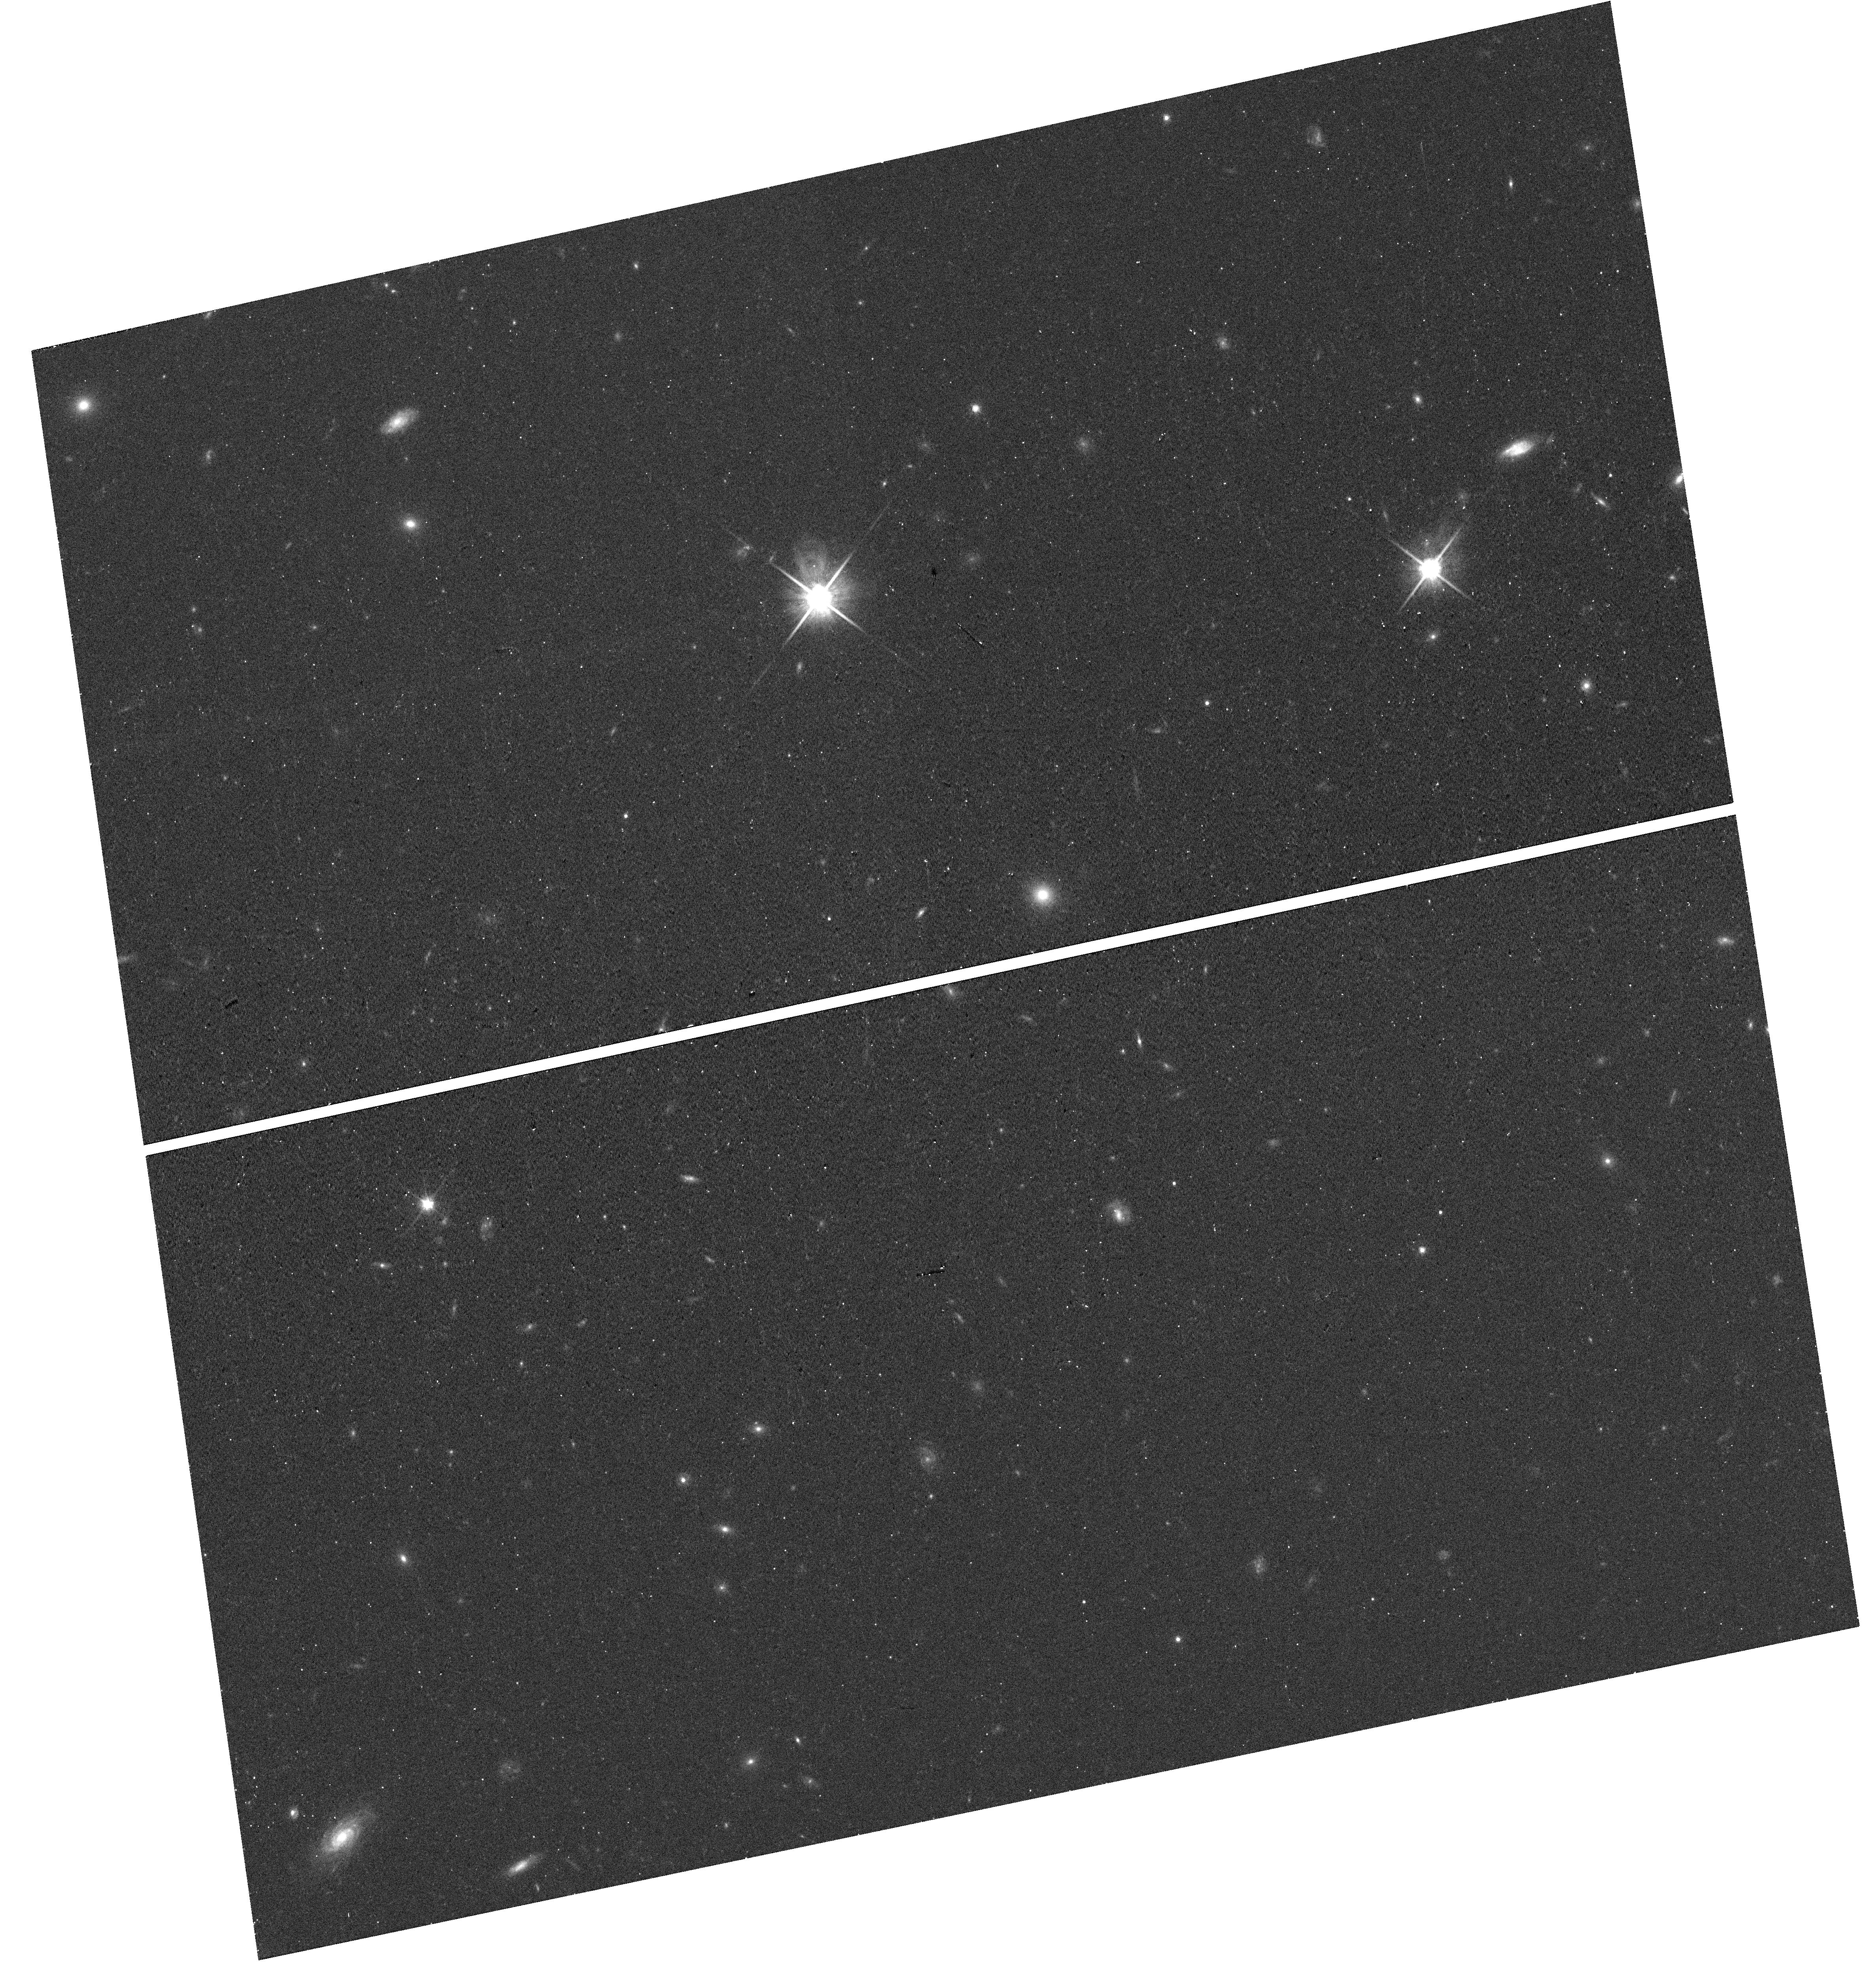
Target: J142459+382113
Instrument: WFC3/UVIS
Filter: F814W
Exposure: 12 min
Observation ID: hst_14754_07_wfc3_uvis_f814w_id9807

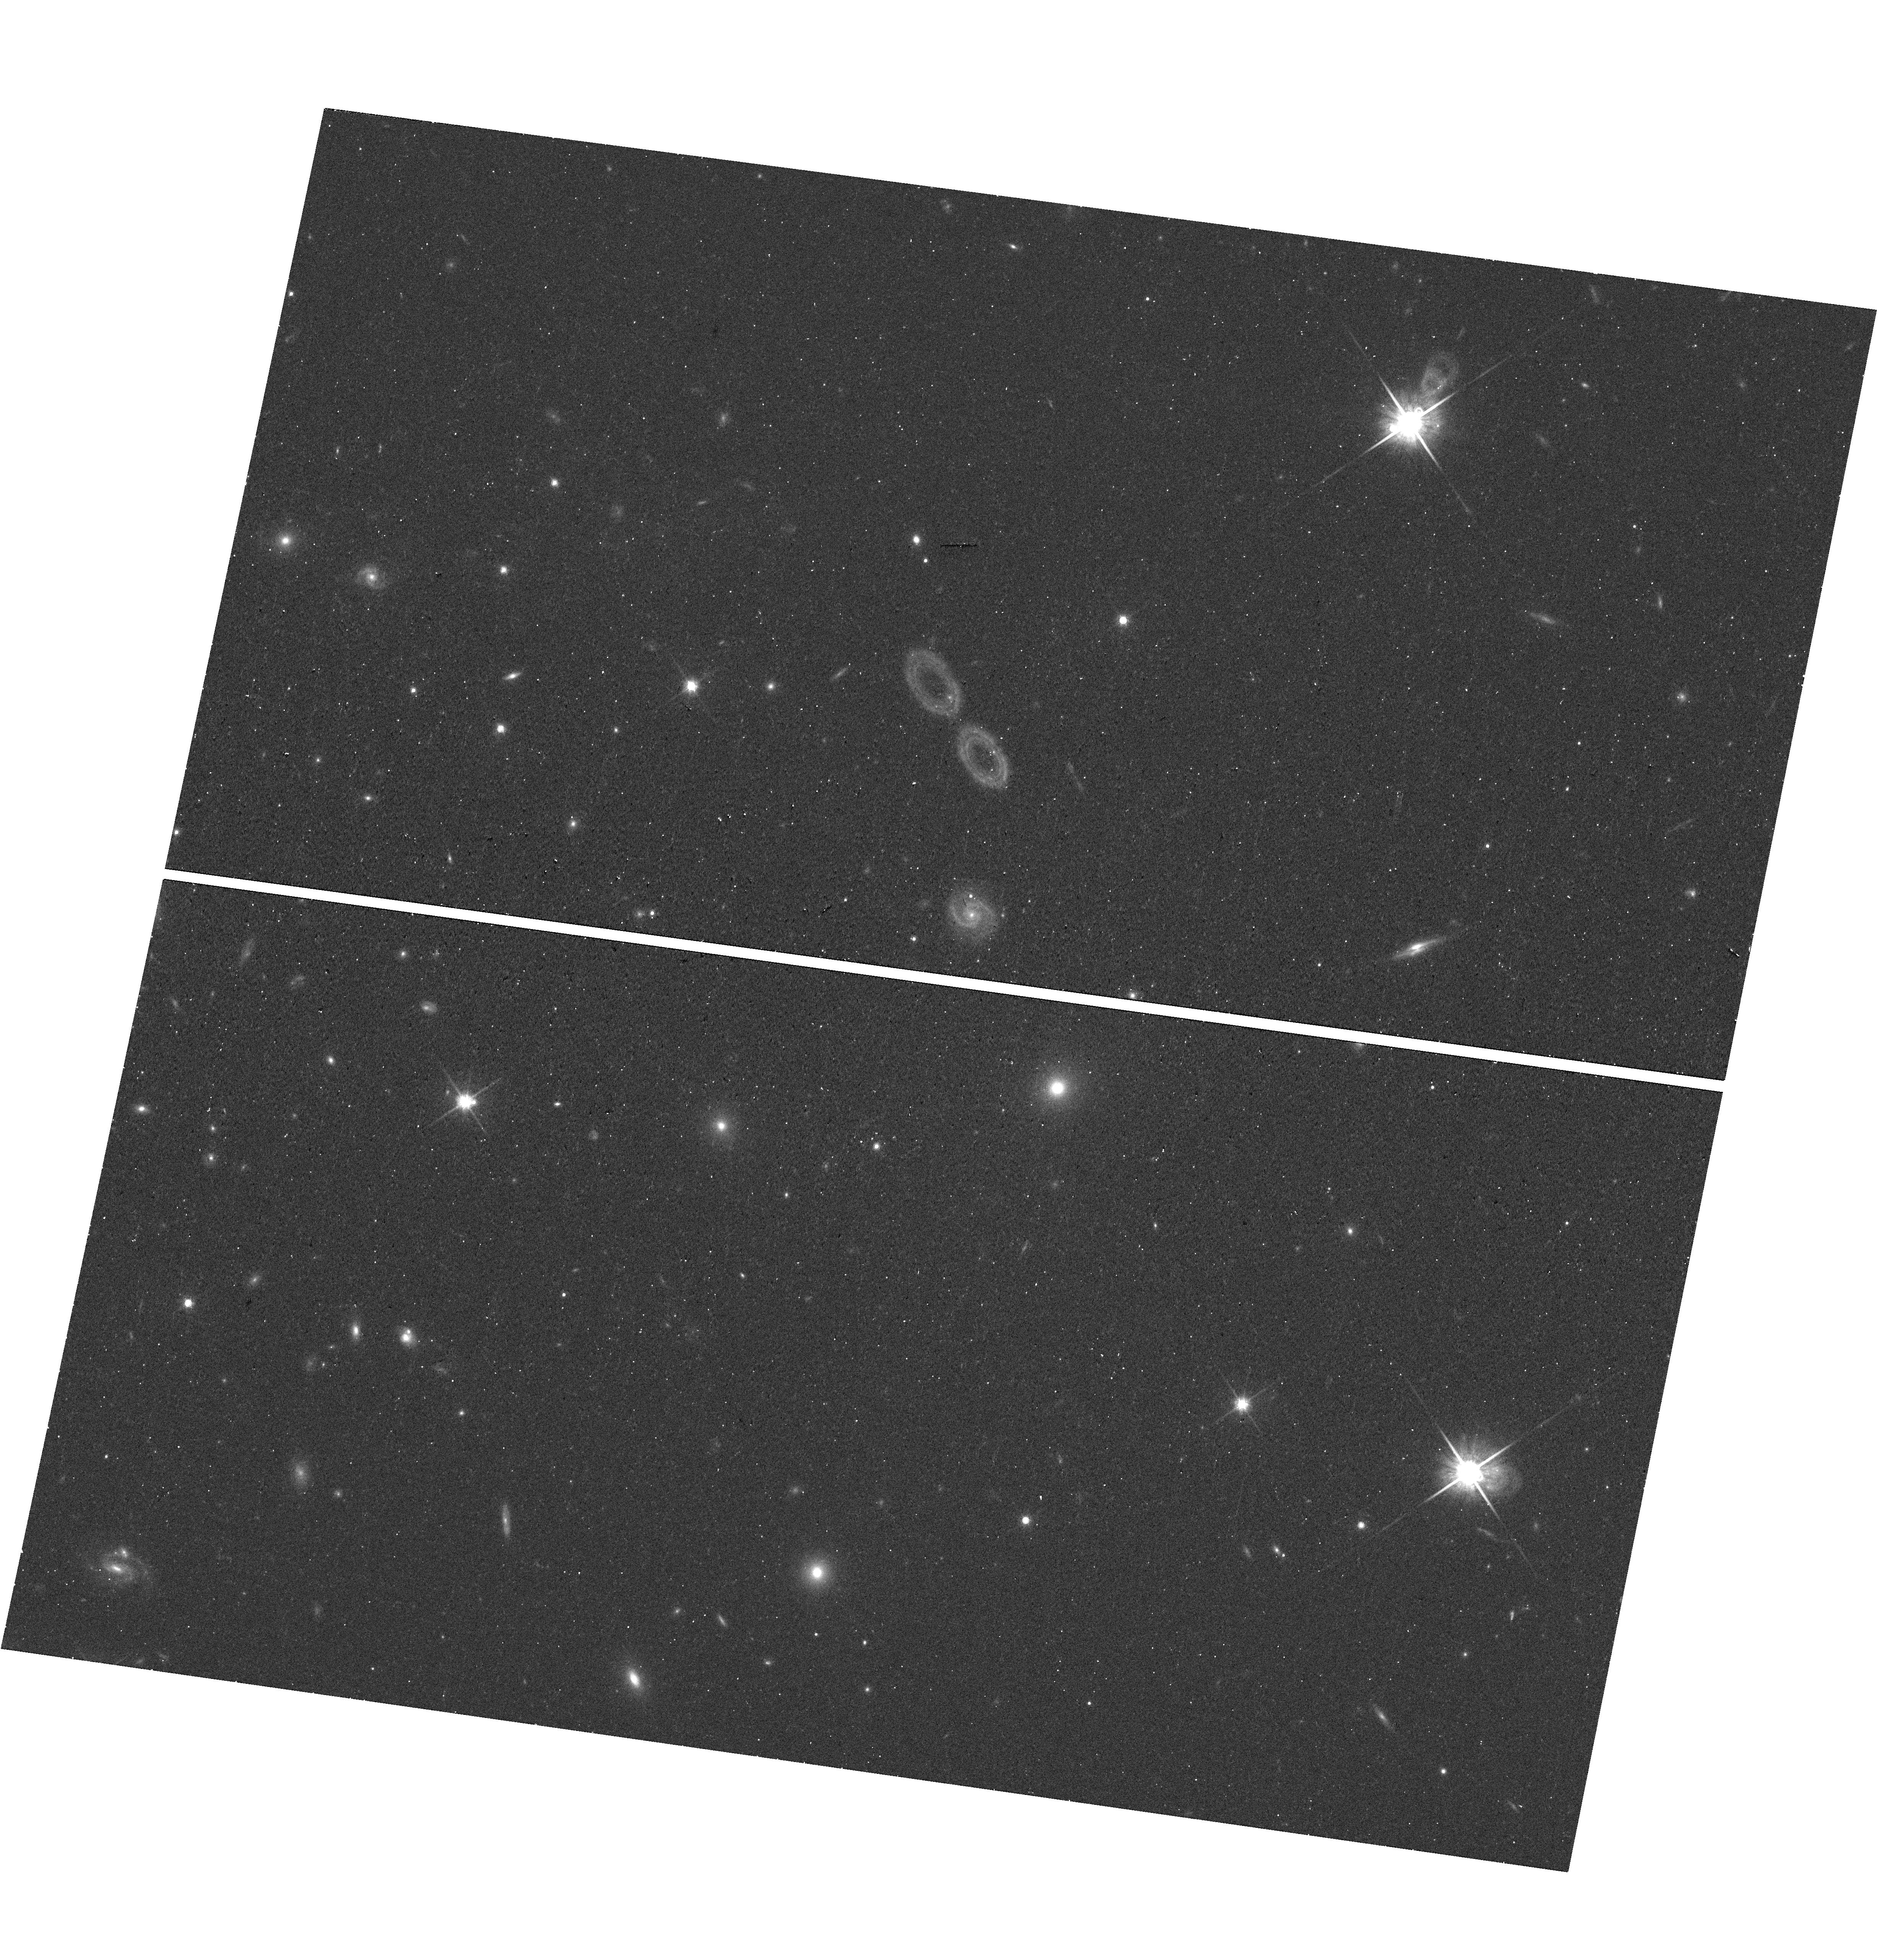
Target: J154956+070056
Instrument: WFC3/UVIS
Filter: F814W
Exposure: 12 min
Observation ID: hst_14754_09_wfc3_uvis_f814w_id9809

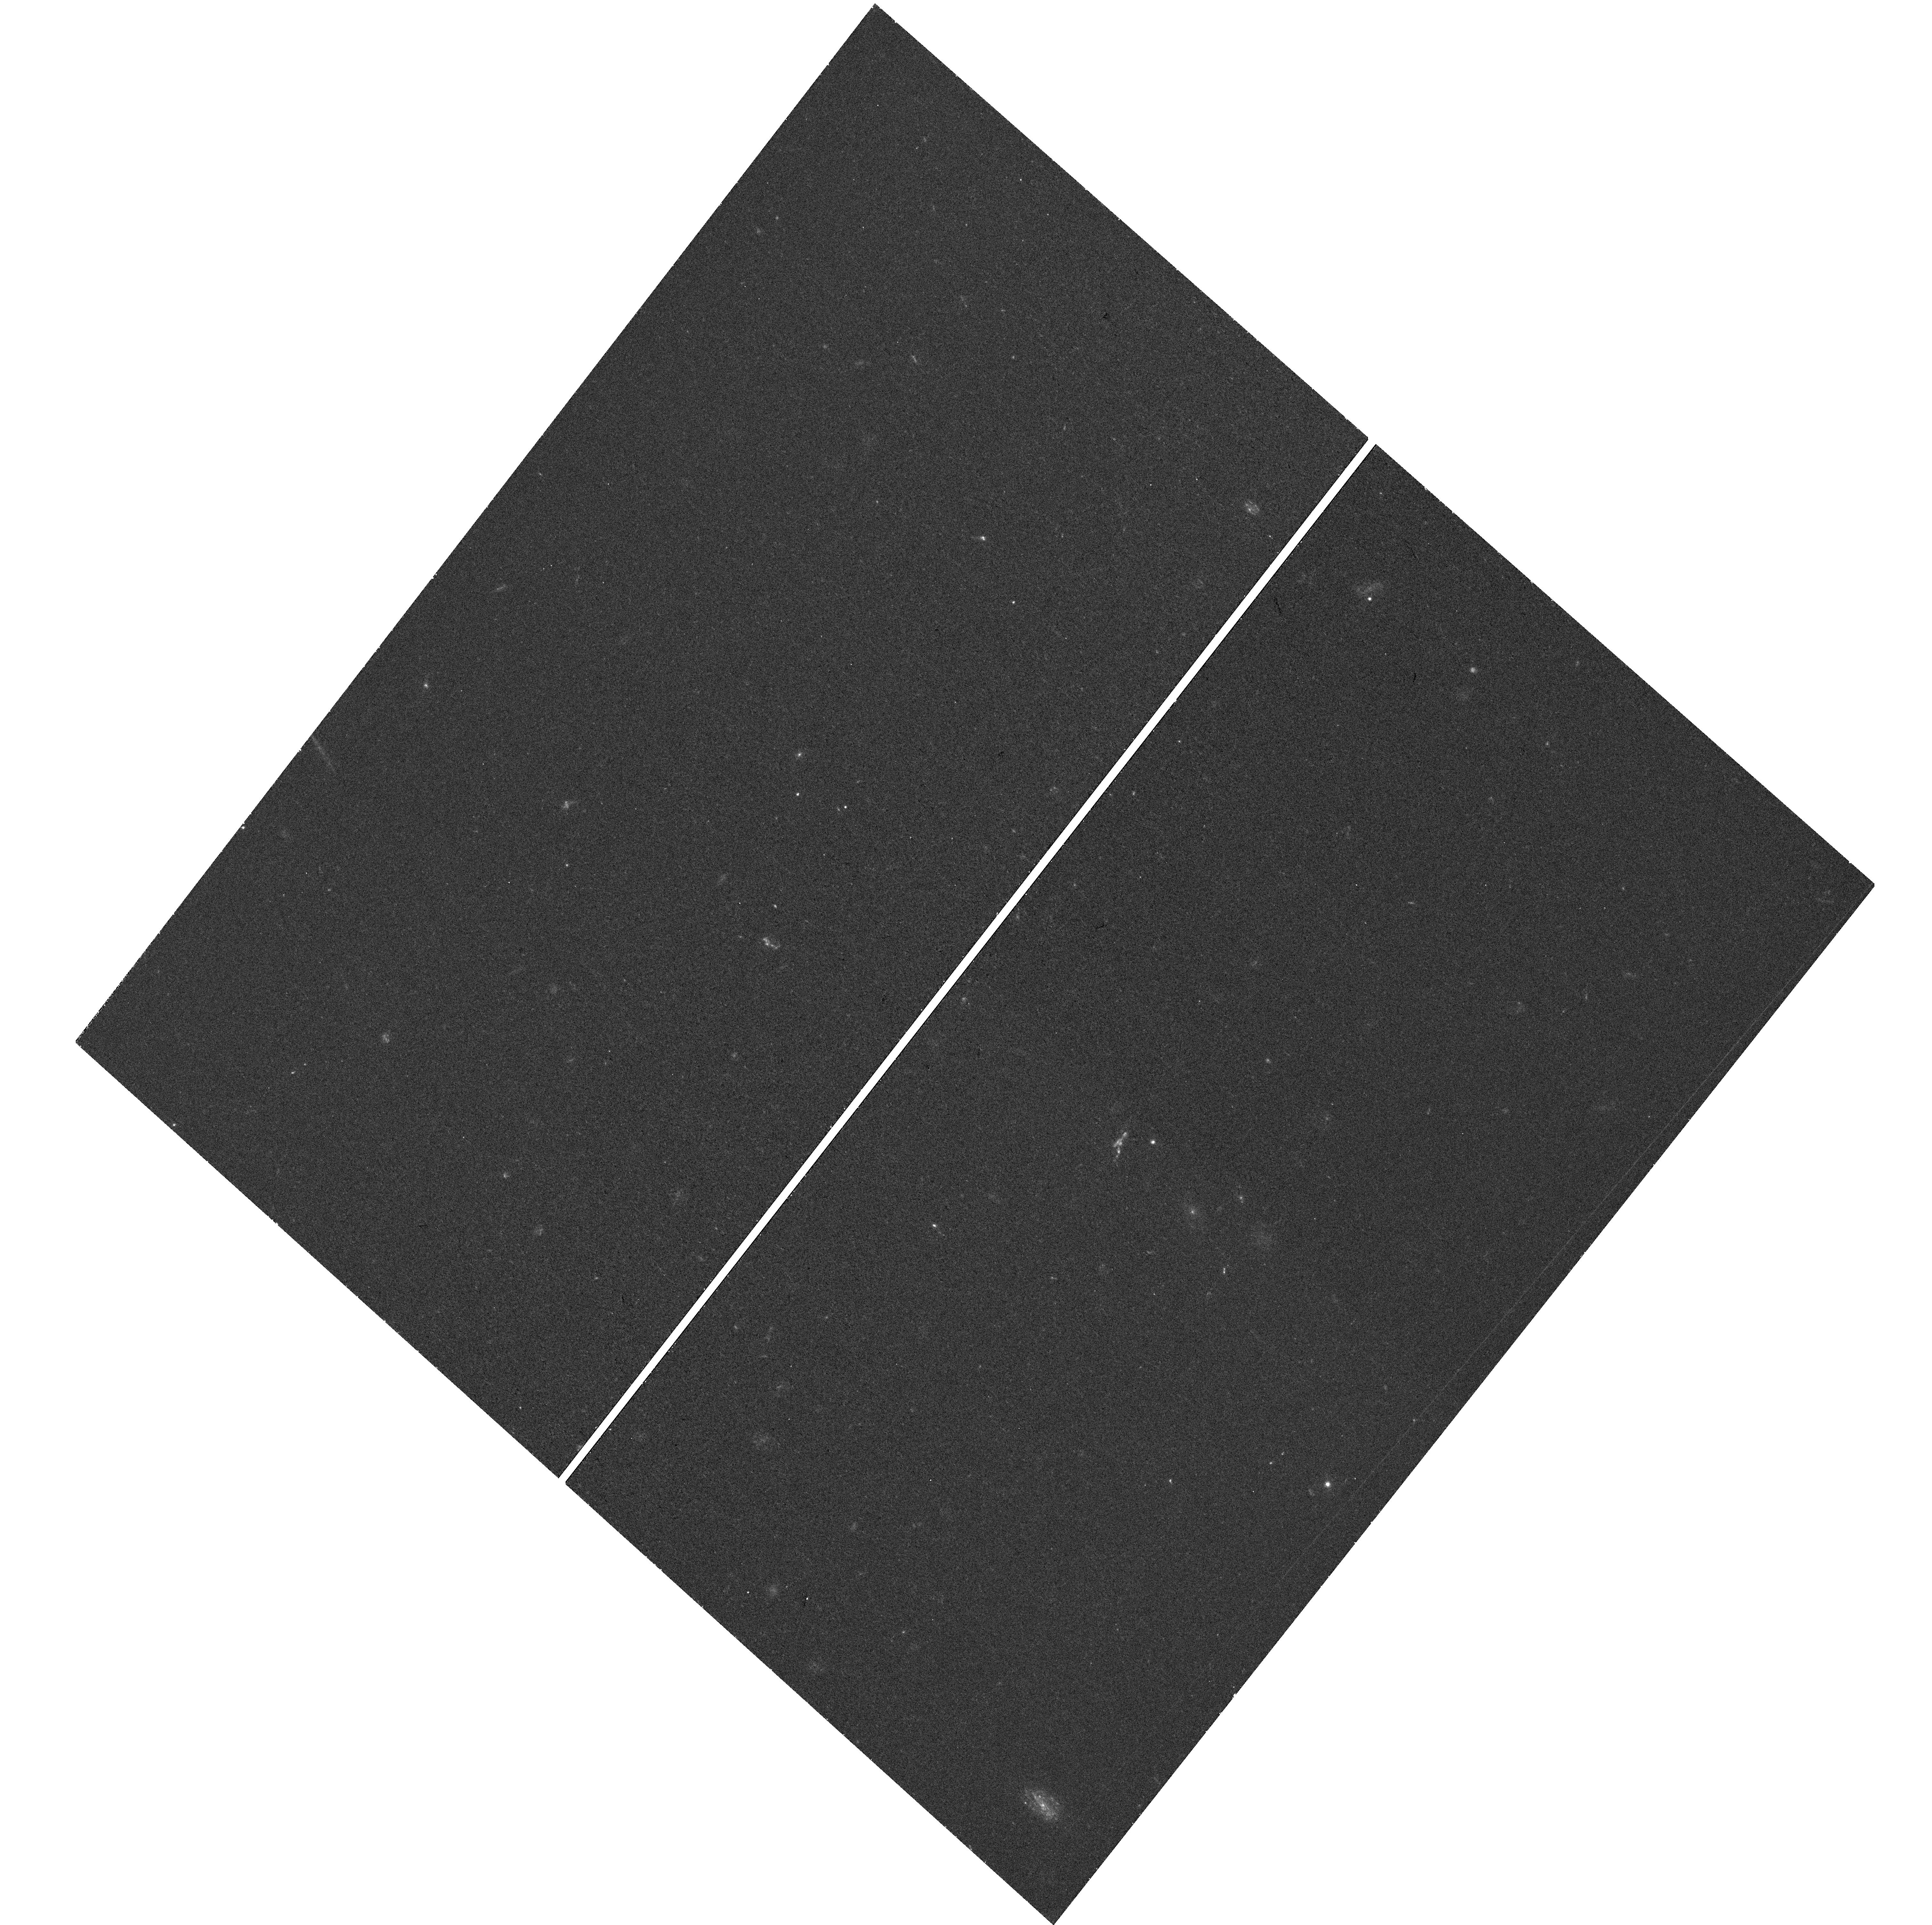
Target: J123249+433244
Instrument: WFC3/UVIS
Filter: F390W
Exposure: 29 min
Observation ID: hst_14754_04_wfc3_uvis_f390w_id9804

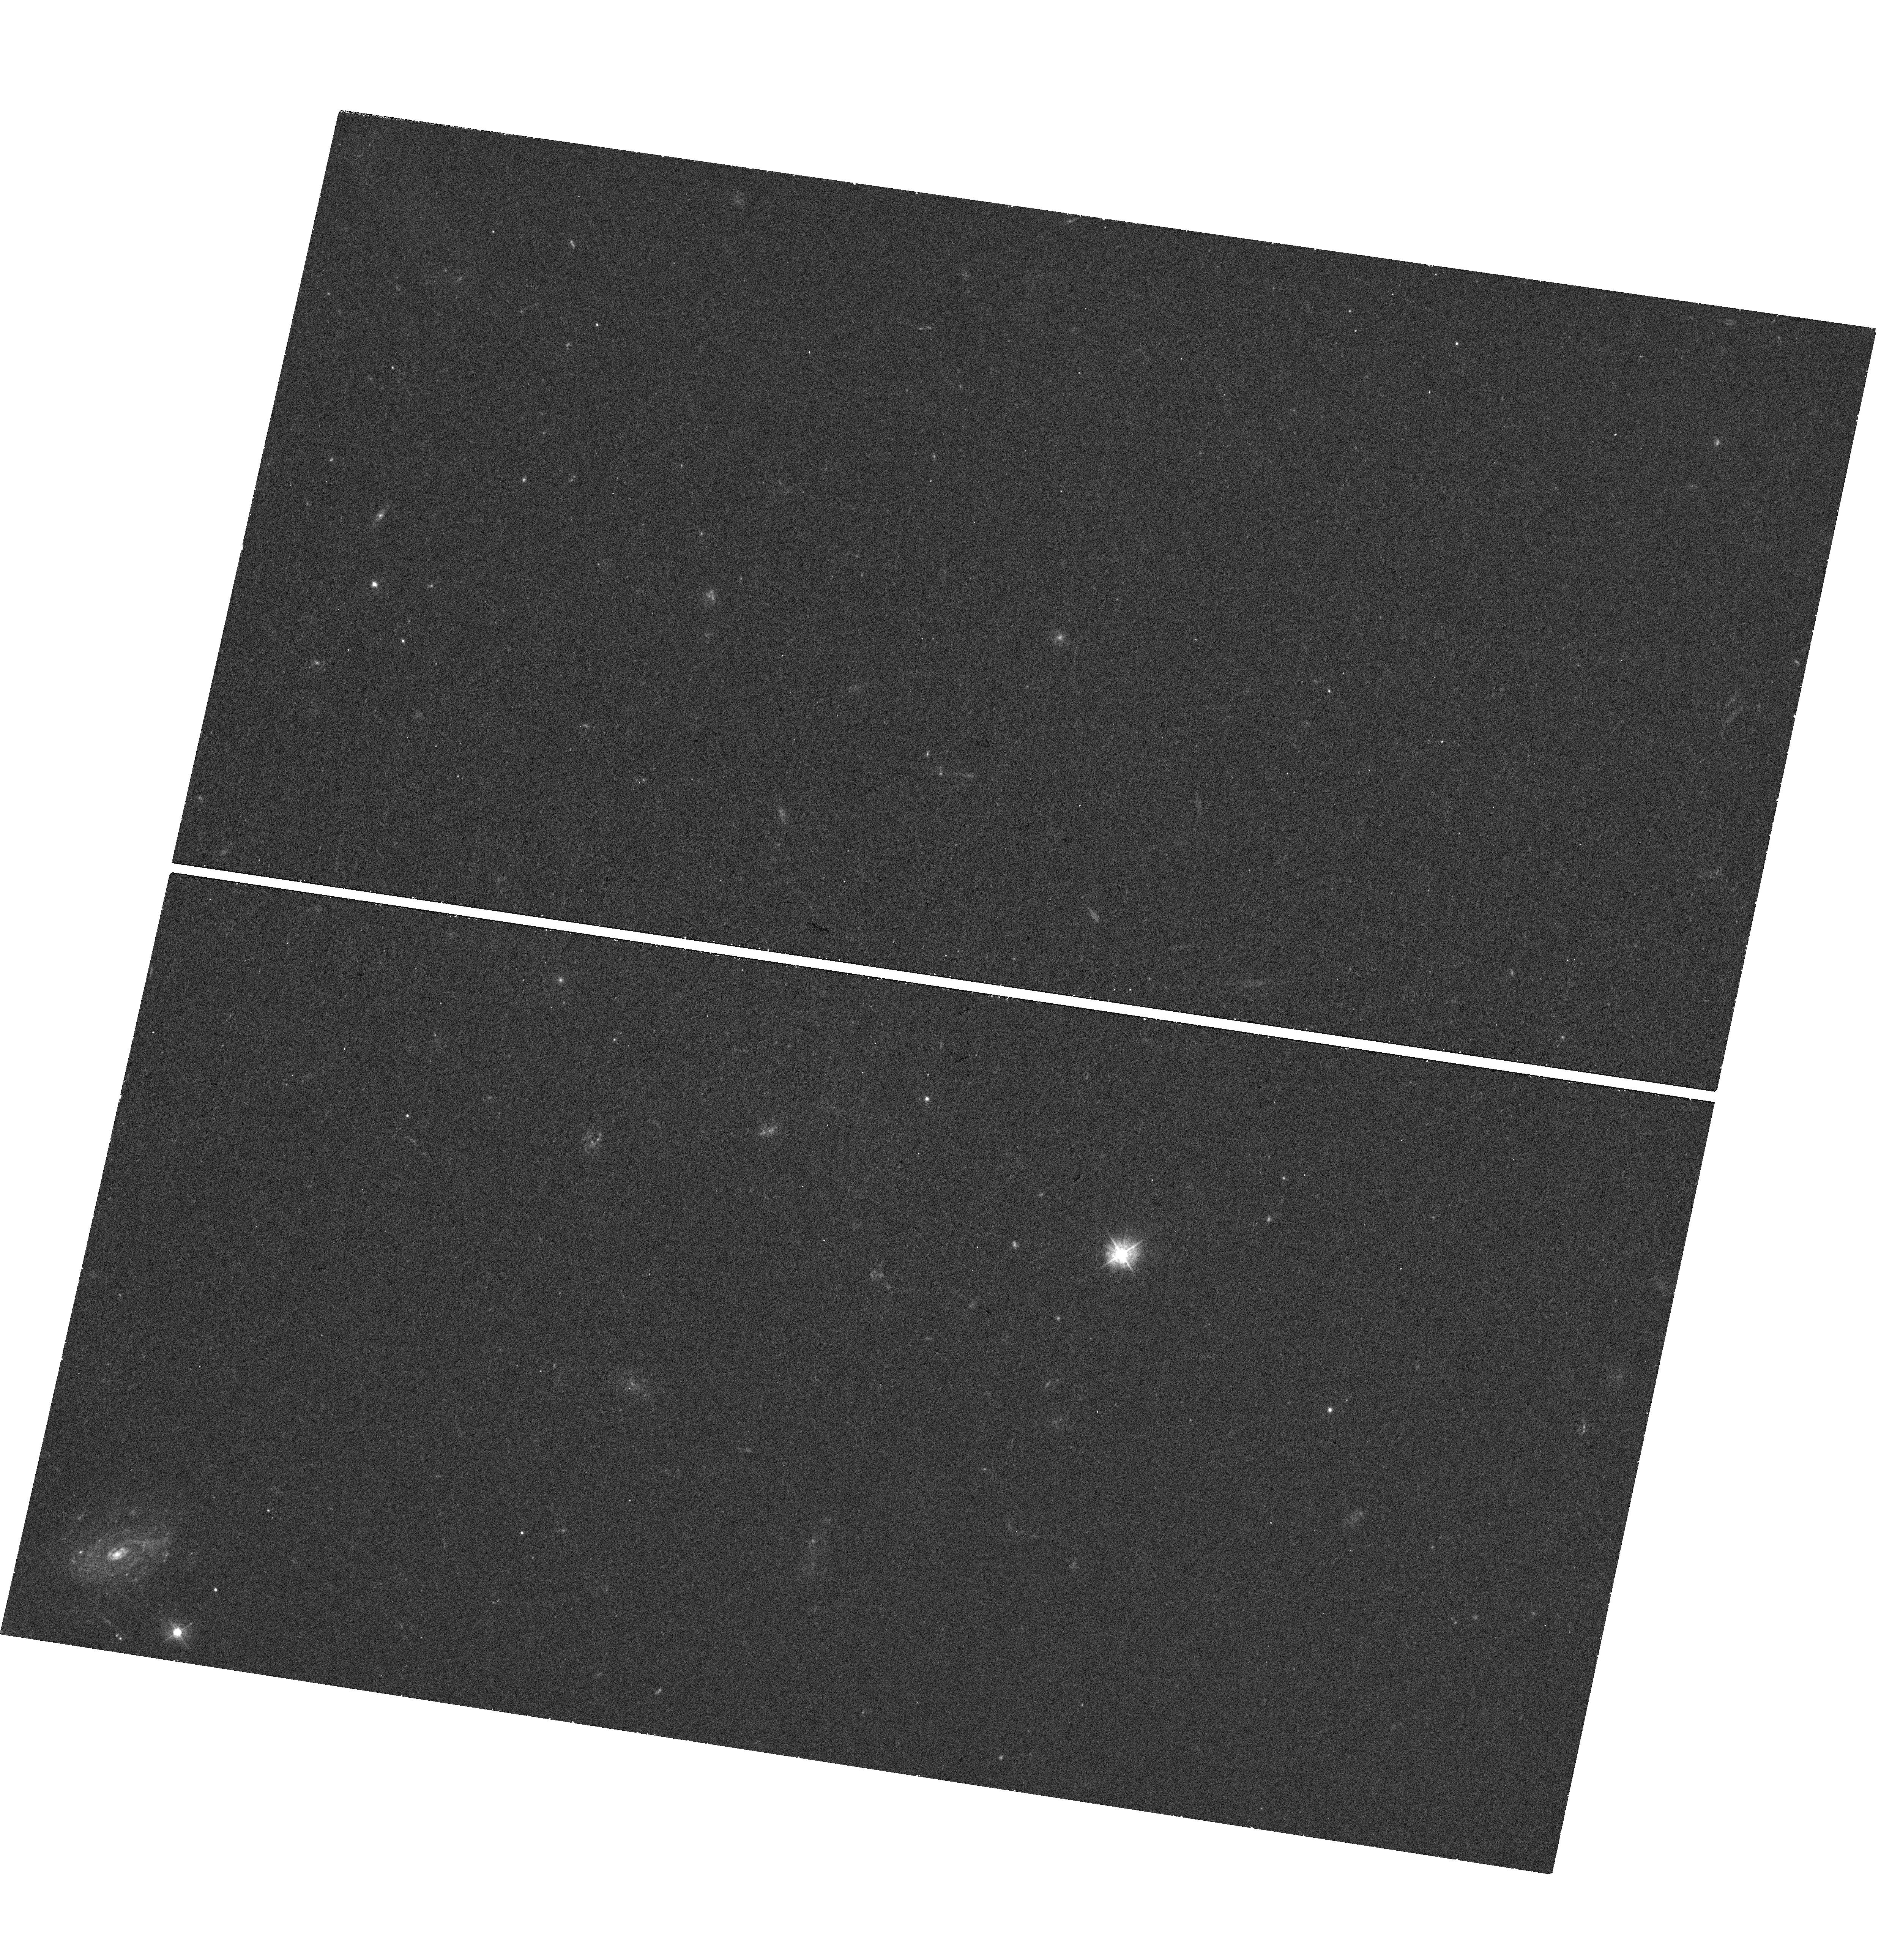
Target: J091557+292626
Instrument: WFC3/UVIS
Filter: F390W
Exposure: 27 min
Observation ID: hst_14754_02_wfc3_uvis_f390w_id9802

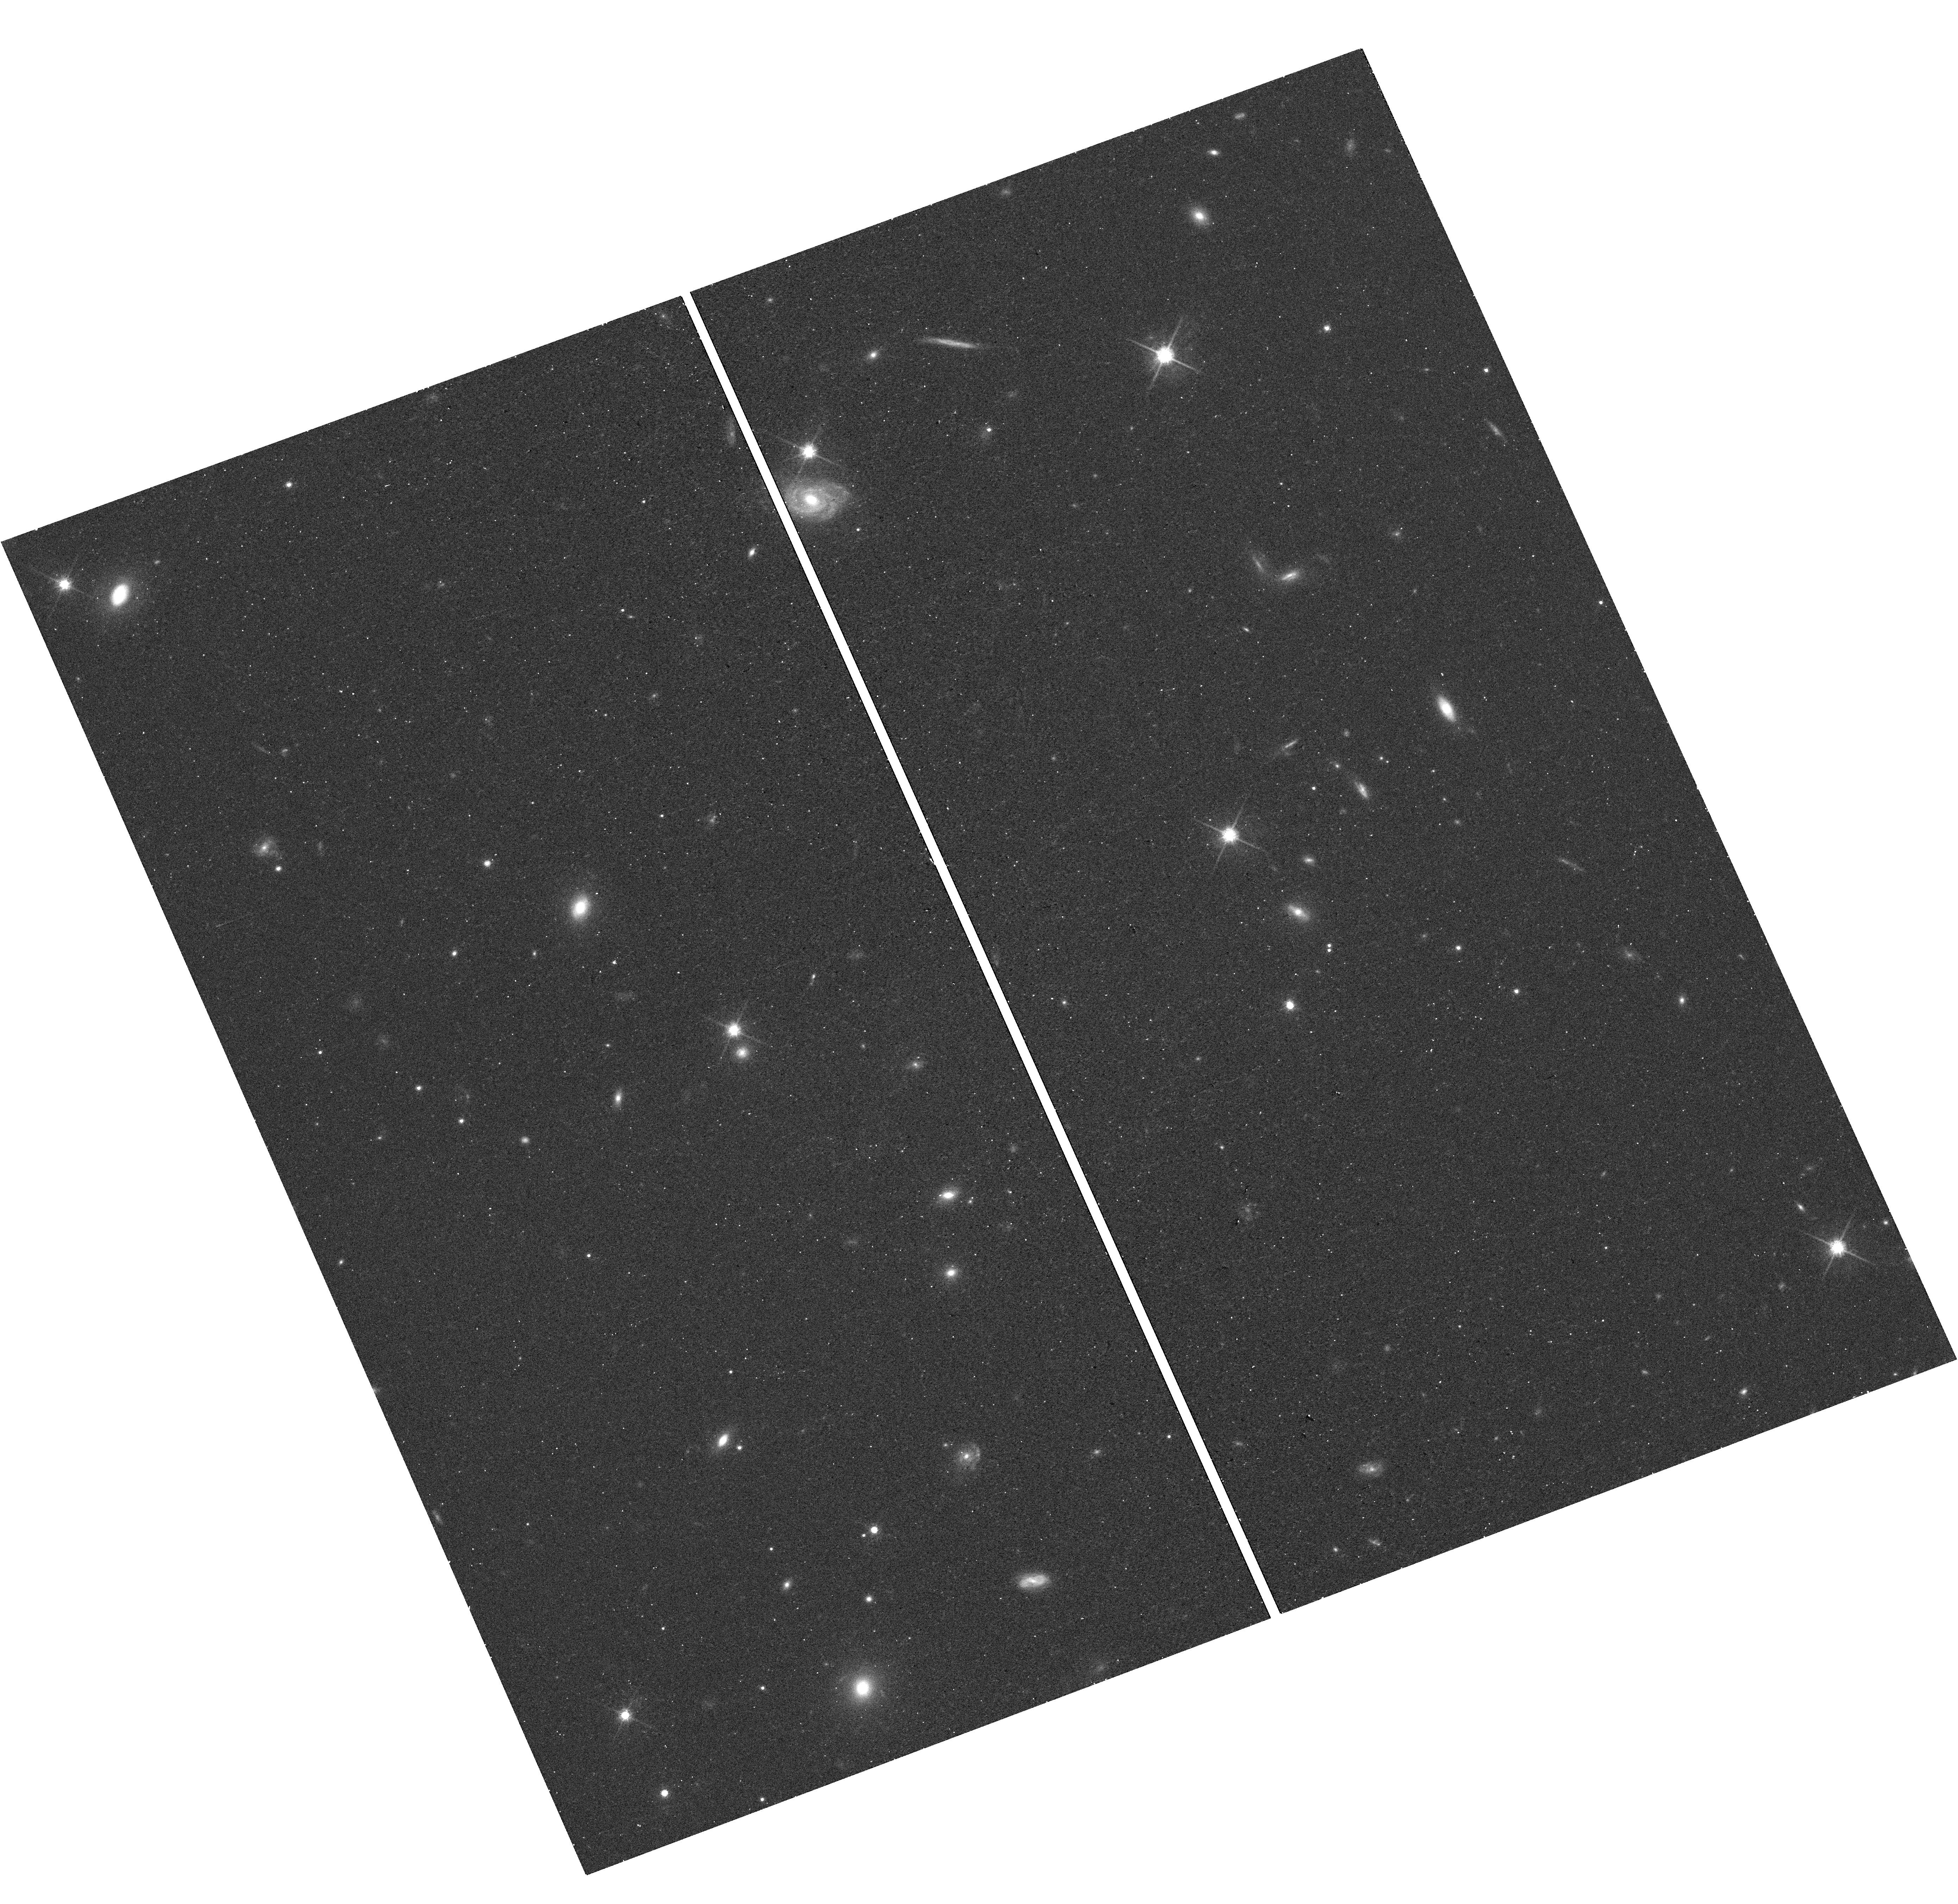
Target: J081708+091750
Instrument: WFC3/UVIS
Filter: F814W
Exposure: 12 min
Observation ID: hst_14754_01_wfc3_uvis_f814w_id9801

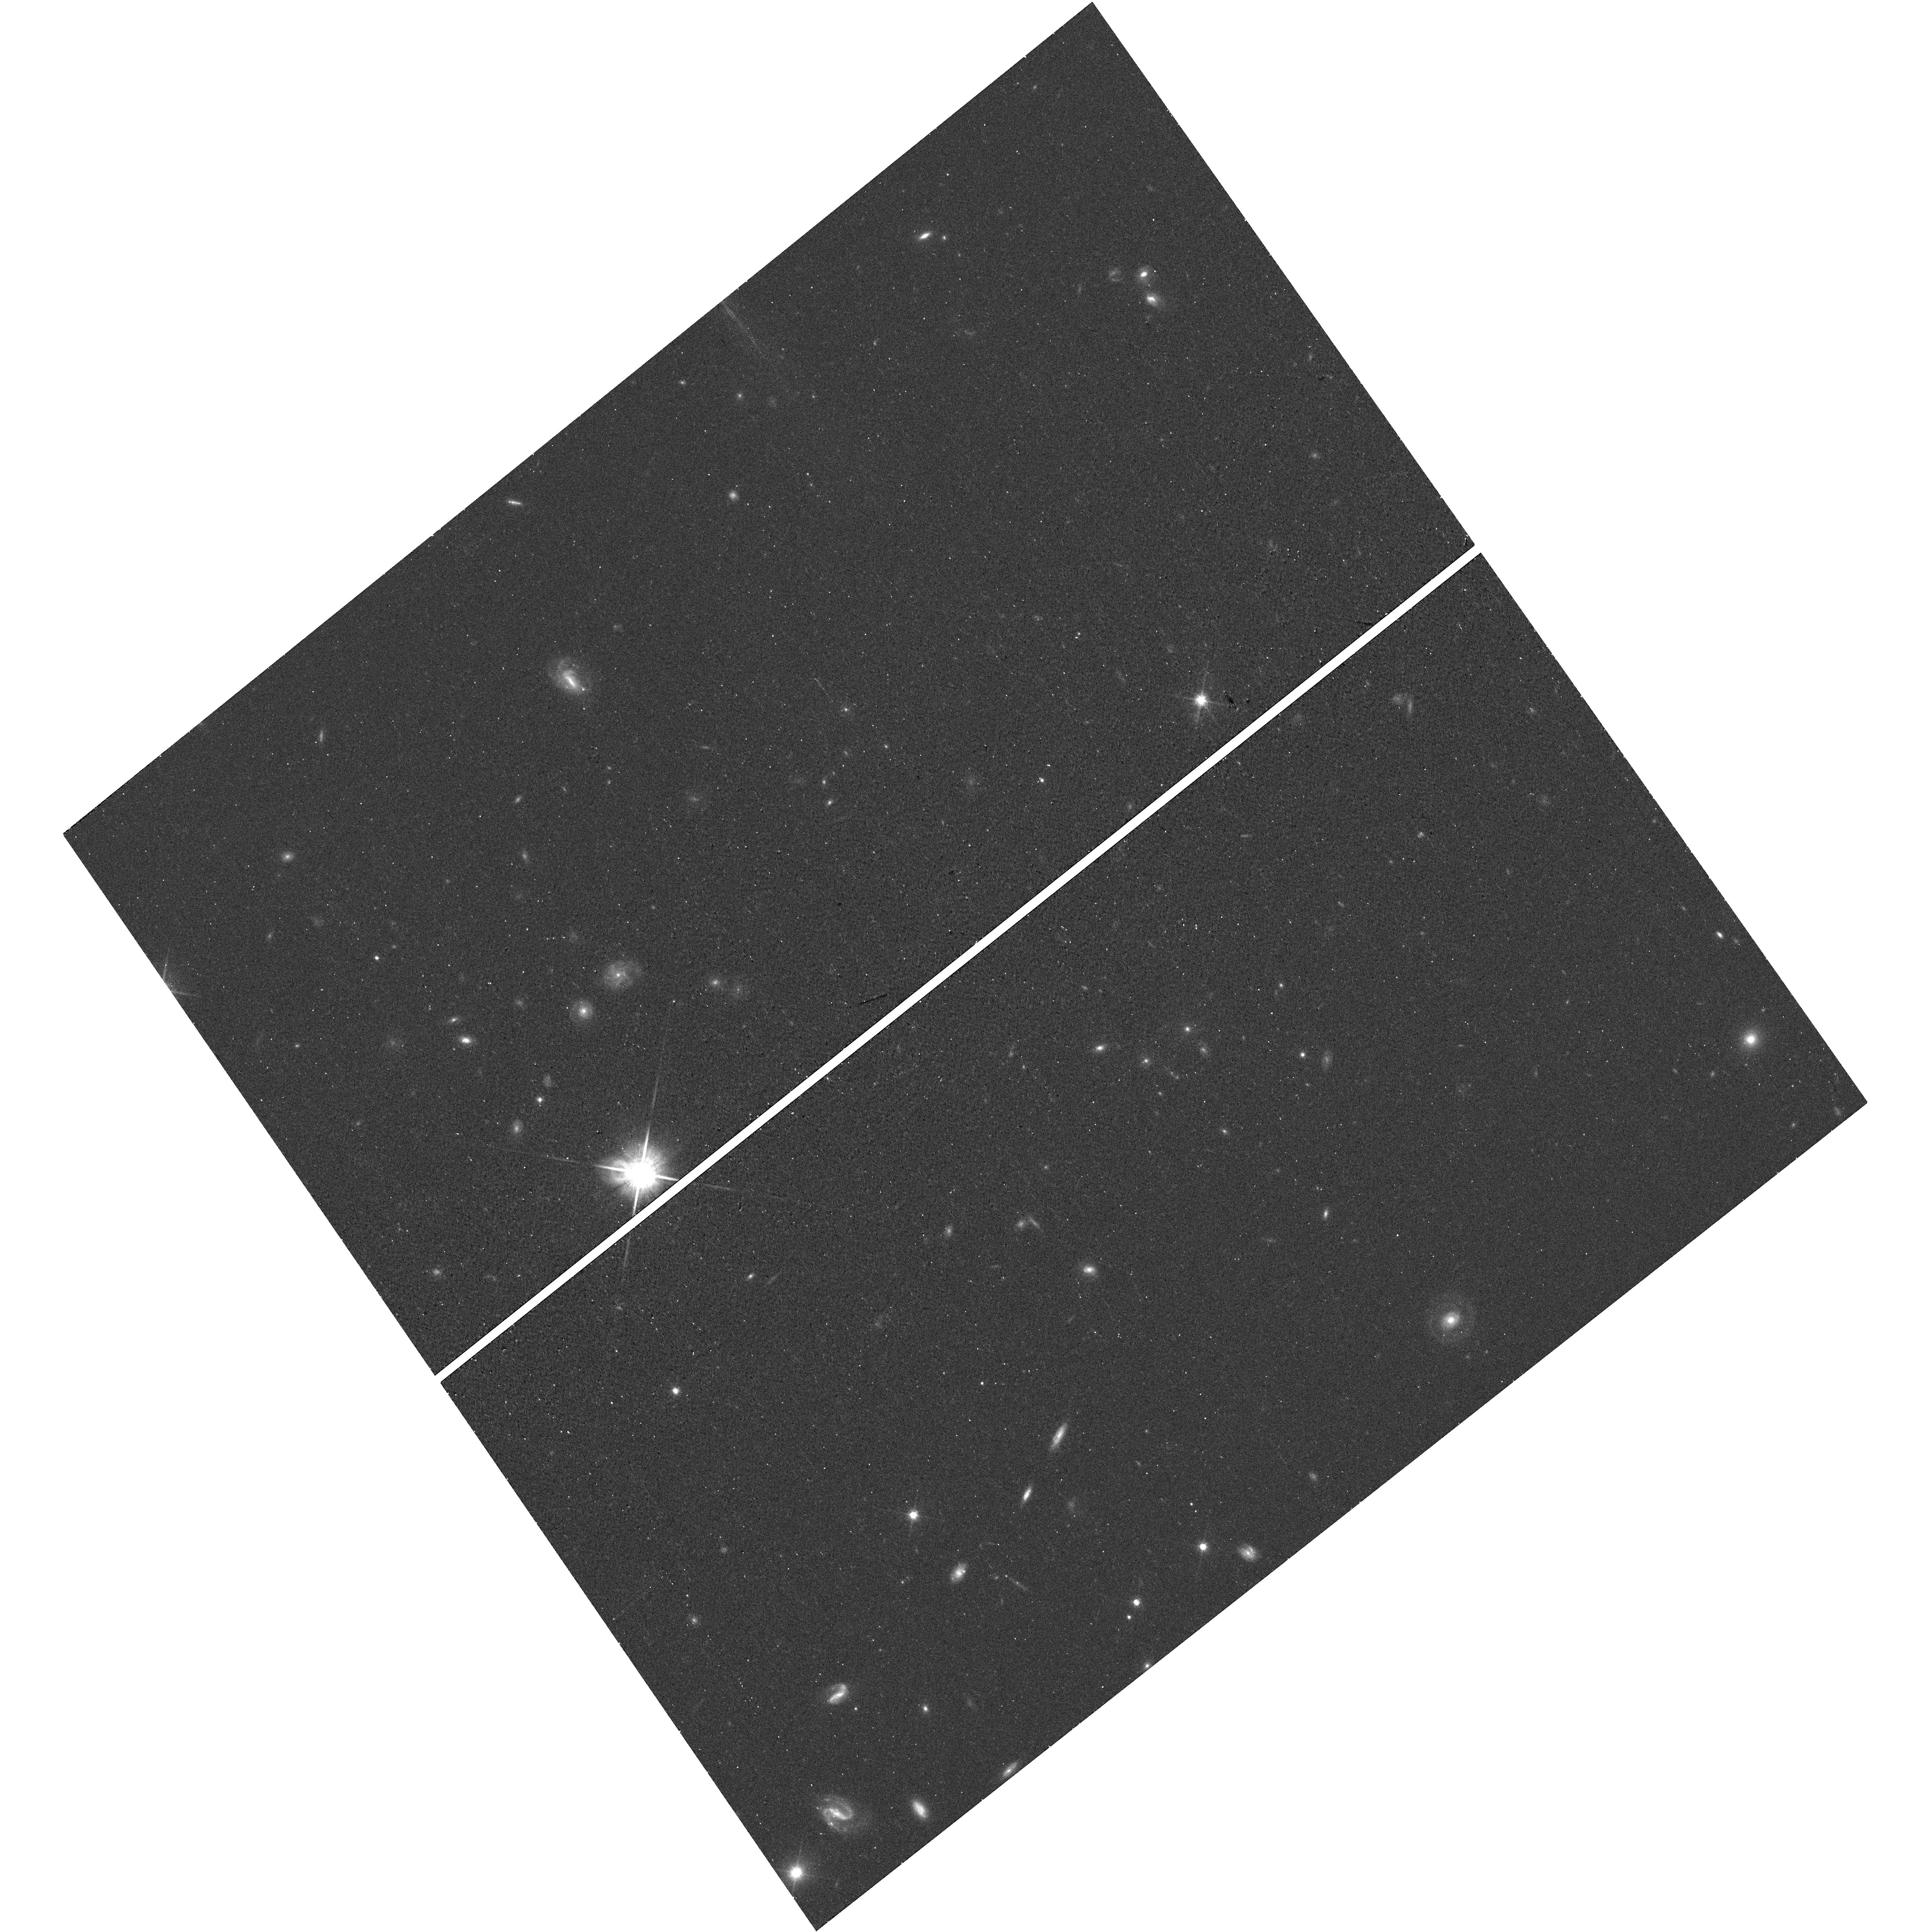
Target: J143603+375138
Instrument: WFC3/UVIS
Filter: F814W
Exposure: 12 min
Observation ID: hst_14754_18_wfc3_uvis_f814w_id9818

Confronting the 3D Orientation of Galactic Disks in Space: Disk Structure vs. Circumgalactic Gas Flows (PI: Martin, Crystal Linn)

Can the origins of circumgalactic gas flows be recognized by their location relative to galactic disks? Several studies of disk galaxies paired with background quasars (or galaxies) at small angular separation suggest that the physical origin of halo absorption at low impact parameters (< 80 kpc) depends on azimuthal angle, i.e., the angular separation of the sightline from the major axis of the disk. We will use the spiral structure revealed by high-resolution, HST imaging to test the following paradigm: absorption near the galaxy major and minor axes arises, respectively, from gas accretion near the disk plane and winds blown perpendicular to the disk plane. Adopting this framework, we described the kinematics of circumgalactic Mg II absorption and established the required 3D orientation of ten galactic disks. These results, combined with rotation curves, predict the direction in which the spiral pattern in the disk wraps. We propose to resolve the spiral structure in HST images and thereby test the basic assumptions used by many researchers to interpret circumgalactic sightlines. The resulting knowledge will add interpretive value to the growing collection of archived, quasar spectra, which will hopefully elucidate how galaxies get their gas and enrich the surrounding medium with heavy elements.